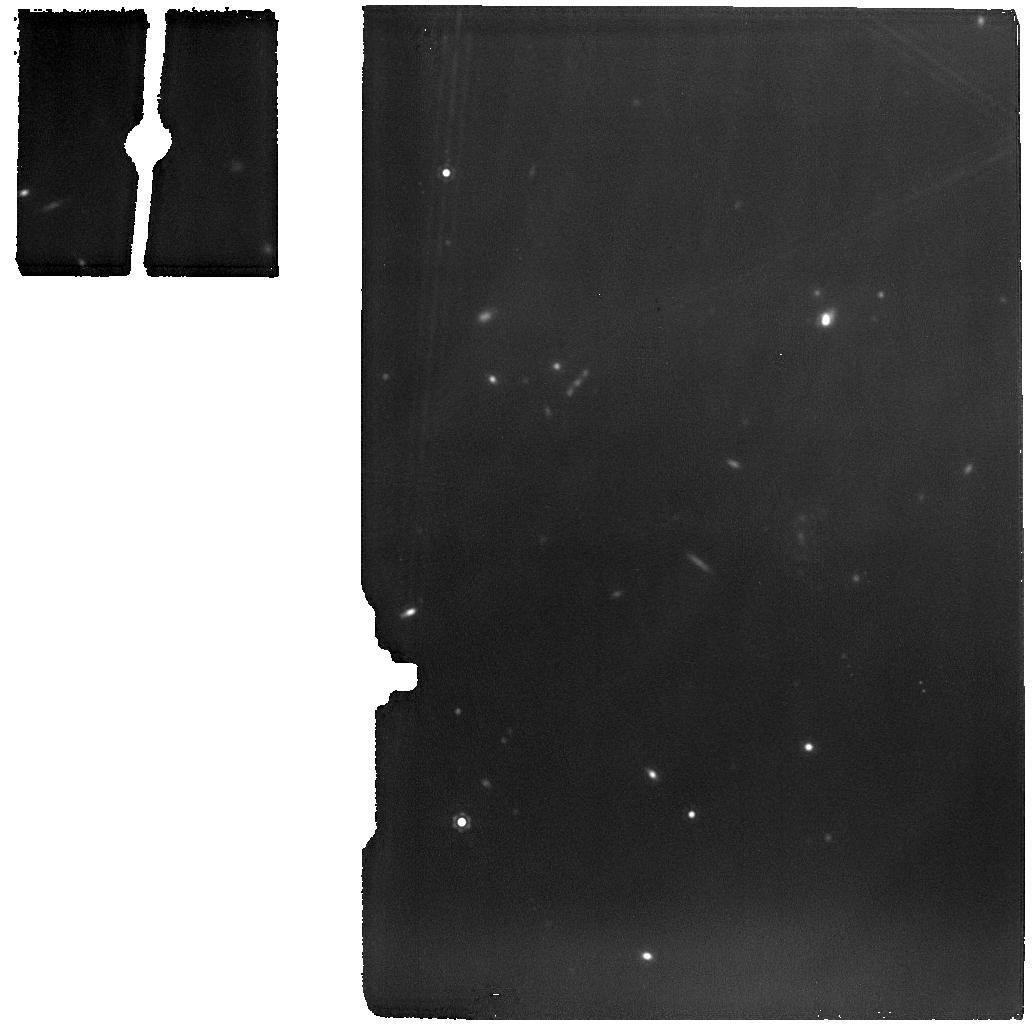
Target: PER-EMB-33
Instrument: MIRI
Filter: F1500W
Exposure: 33 min
Observation ID: jw01236-o003_t003_miri_f1500w

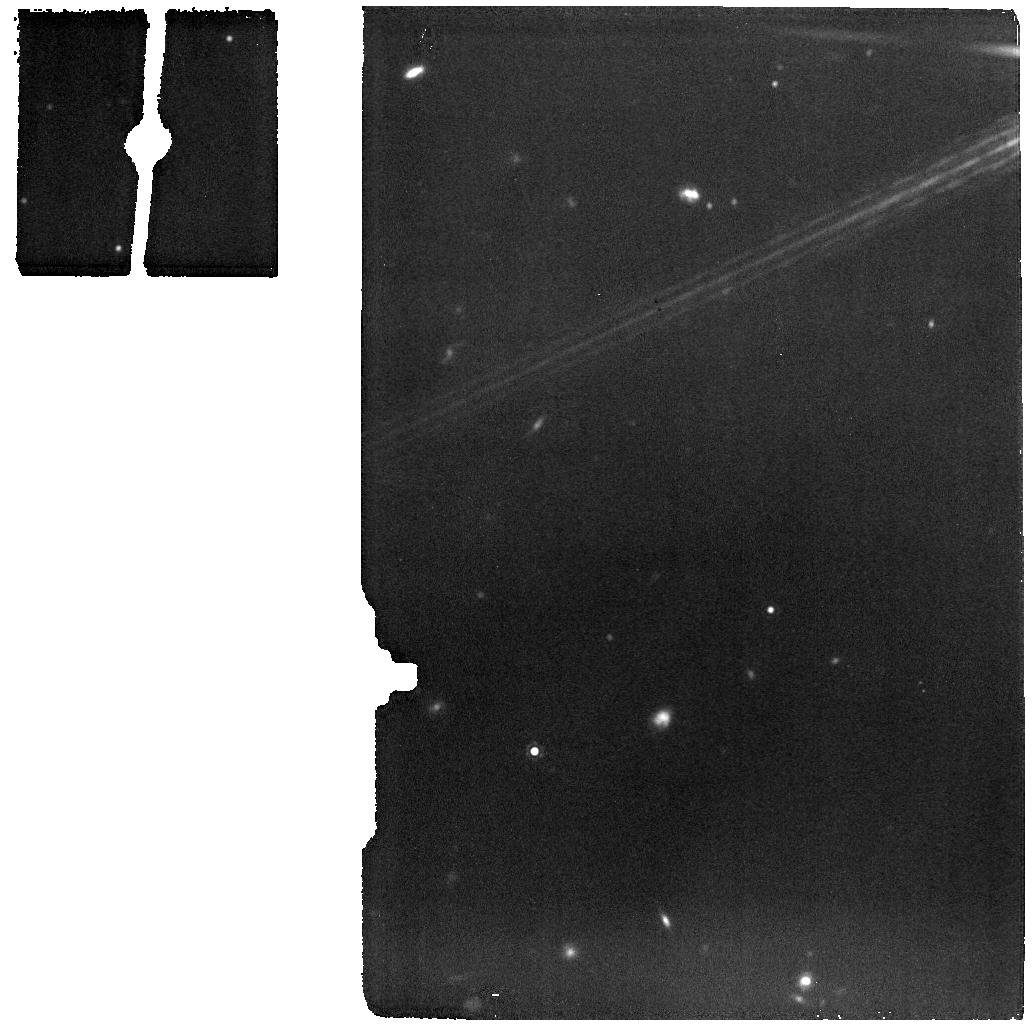
Target: PER-EMB-35
Instrument: MIRI
Filter: F1500W
Exposure: 4 min
Observation ID: jw01236-o005_t005_miri_f1500w

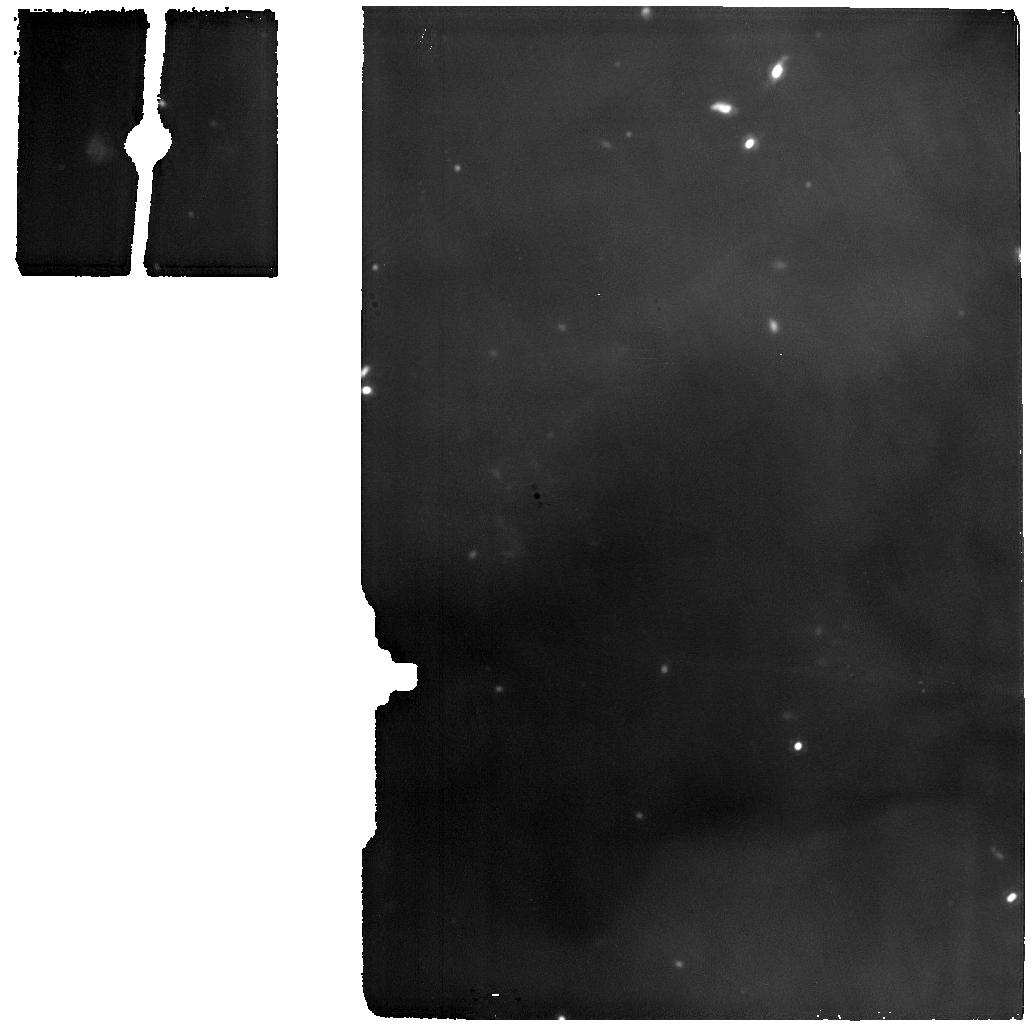
Target: PER-EMB-12
Instrument: MIRI
Filter: F1500W
Exposure: 52 min
Observation ID: jw01236-o008_t008_miri_f1500w

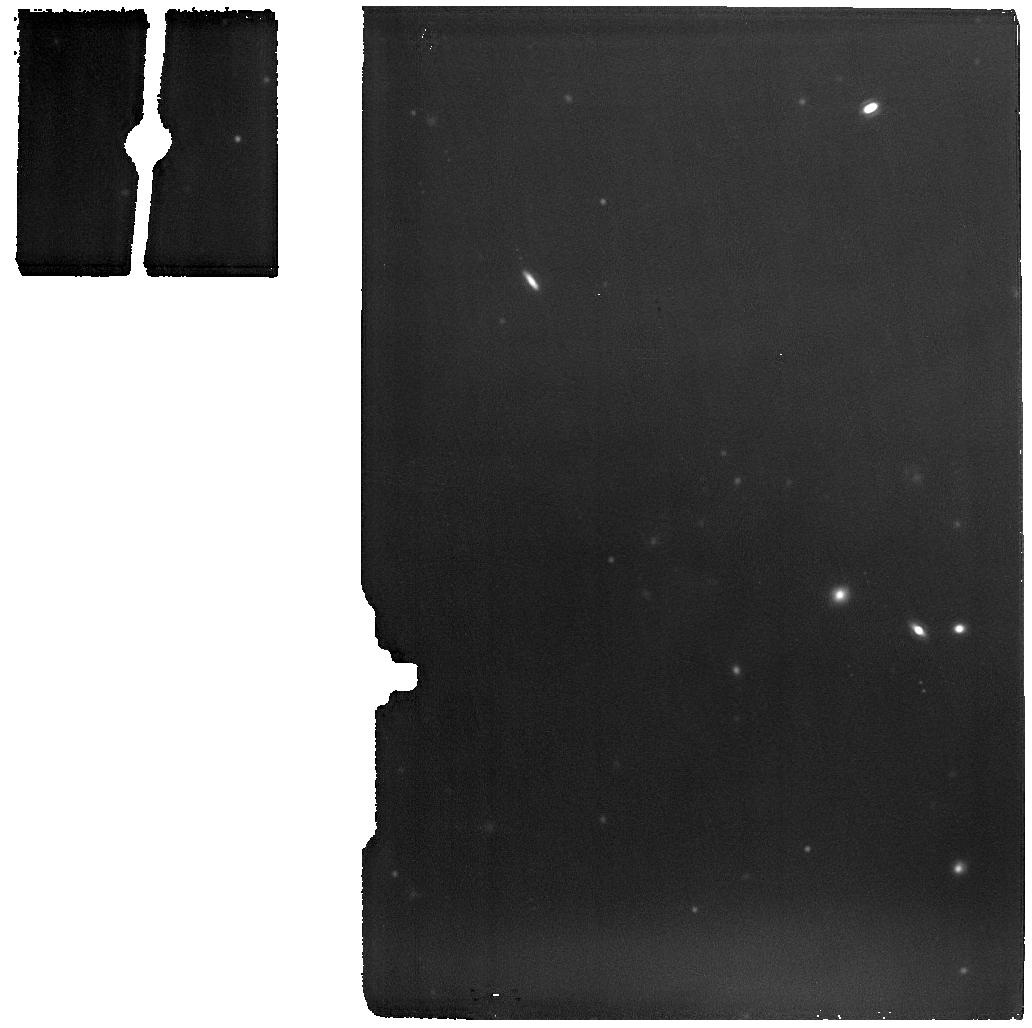
Target: PER-BACKGROUND
Instrument: MIRI
Filter: F1500W
Exposure: 52 min
Observation ID: jw01236-o004_t004_miri_f1500w

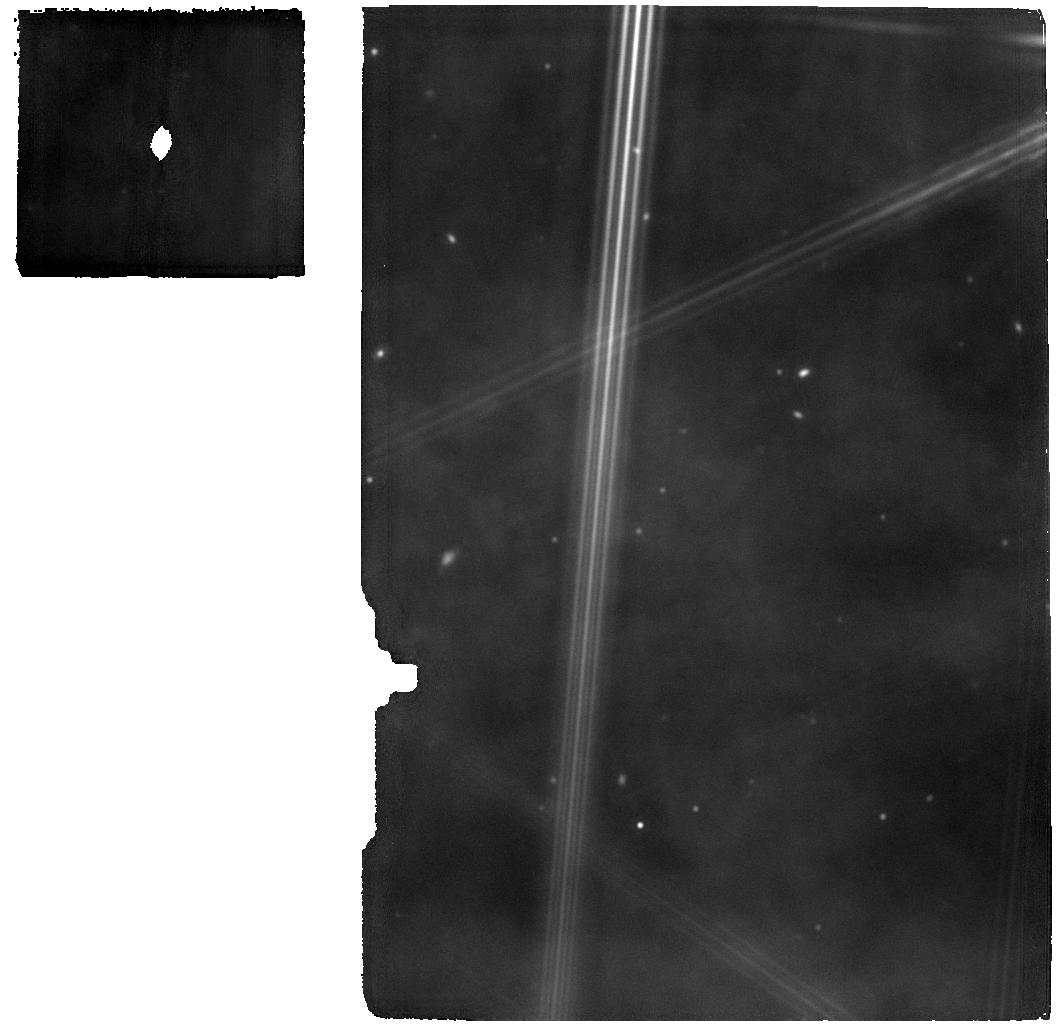
Target: WL20
Instrument: MIRI
Filter: F1500W
Exposure: 28 min
Observation ID: jw01236-o011_t011_miri_f1500w

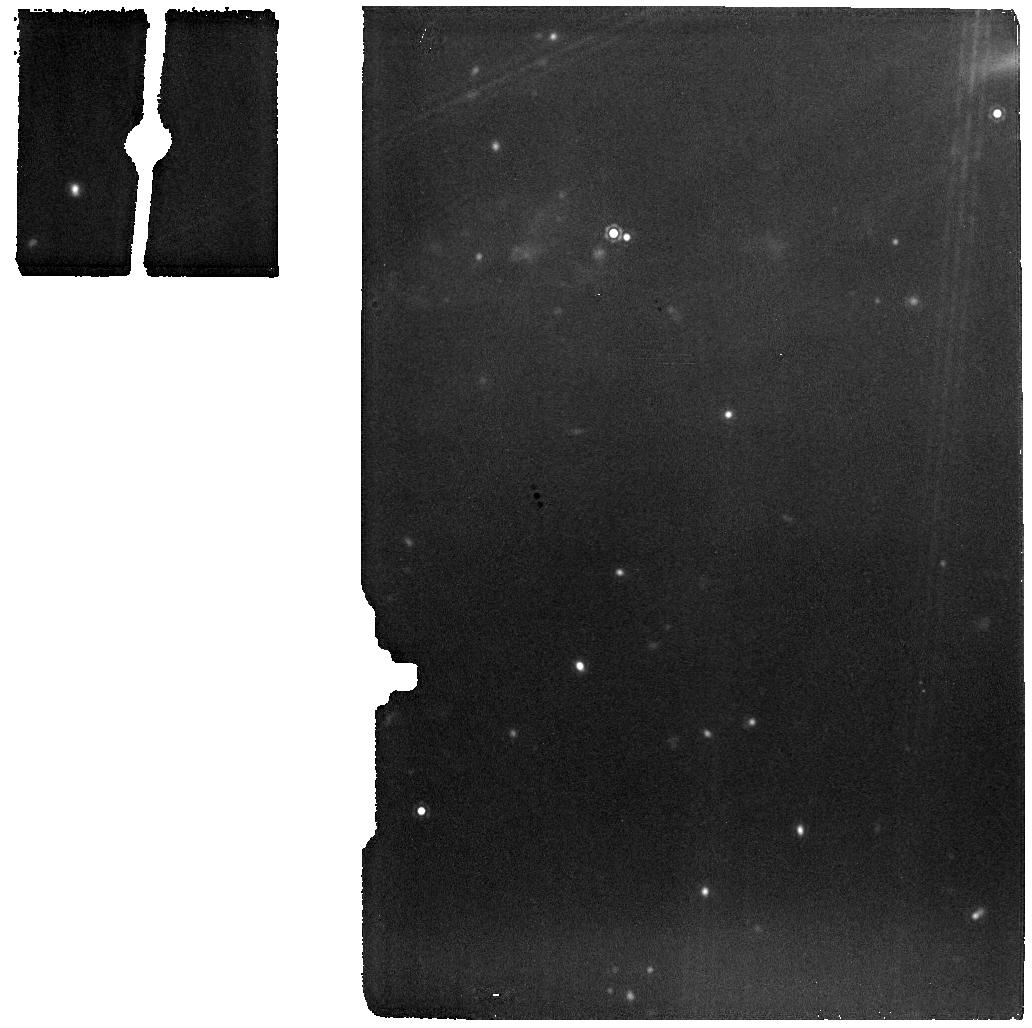
Target: PER-EMB-27
Instrument: MIRI
Filter: F1500W
Exposure: 6 min
Observation ID: jw01236-o007_t007_miri_f1500w

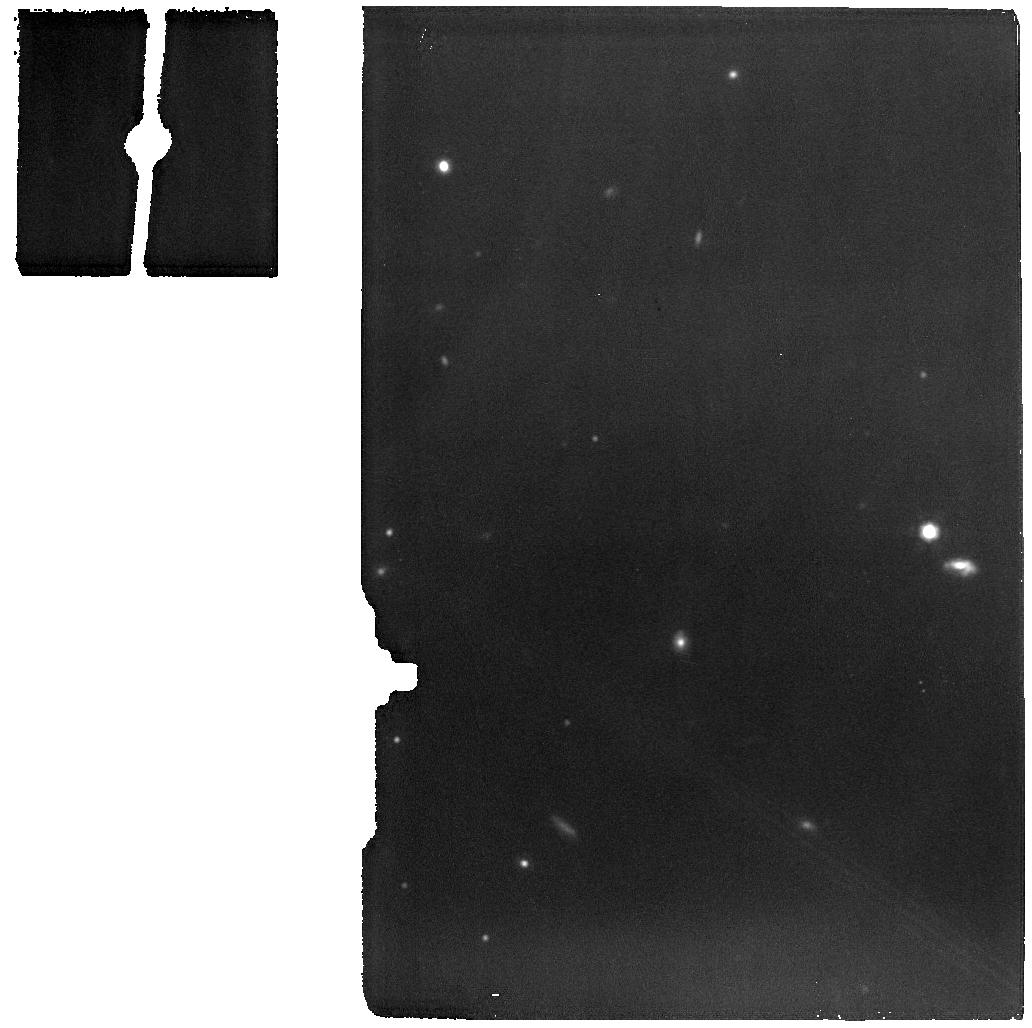
Target: PER-EMB-22
Instrument: MIRI
Filter: F1500W
Exposure: 14 min
Observation ID: jw01236-o002_t002_miri_f1500w

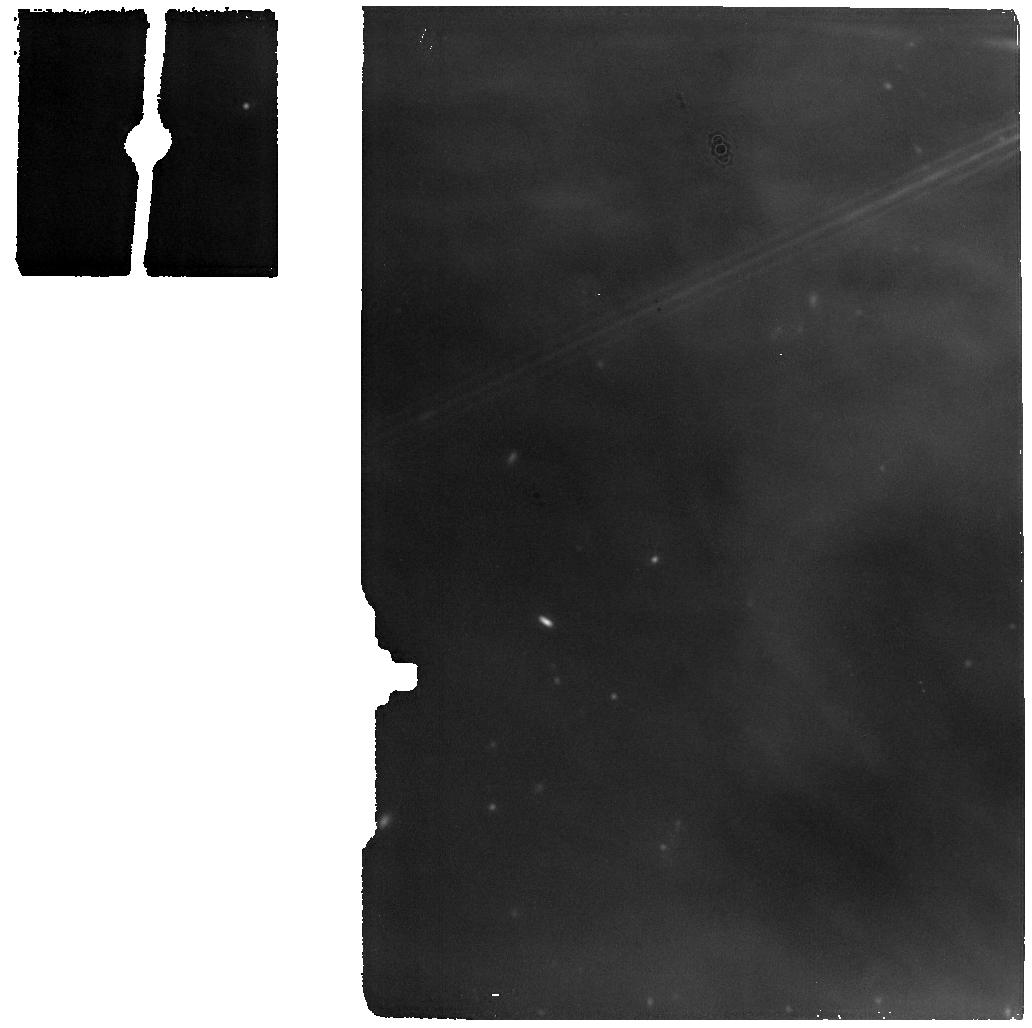
Target: PER-EMB-55
Instrument: MIRI
Filter: F1500W
Exposure: 6 min
Observation ID: jw01236-o010_t010_miri_f1500w

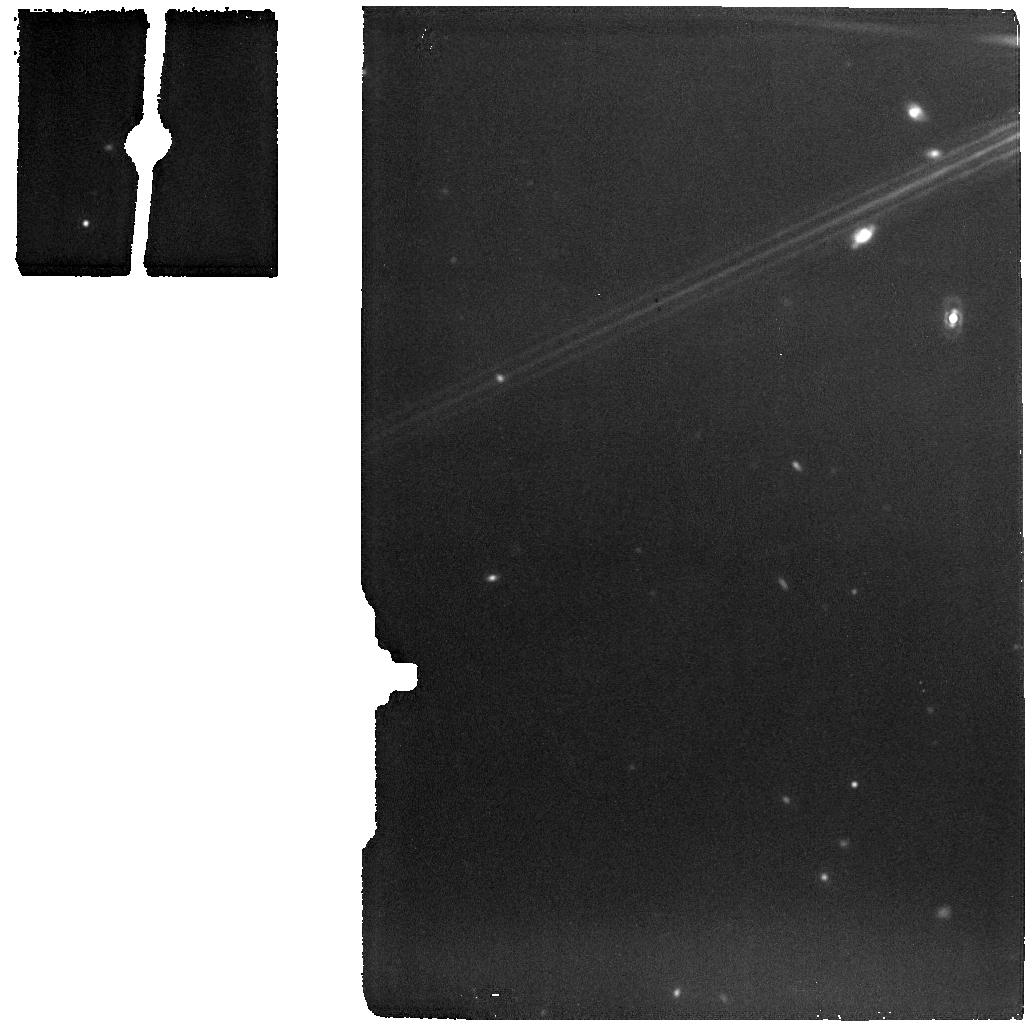
Target: L1448IRS1
Instrument: MIRI
Filter: F1500W
Exposure: 6 min
Observation ID: jw01236-o001_t001_miri_f1500w

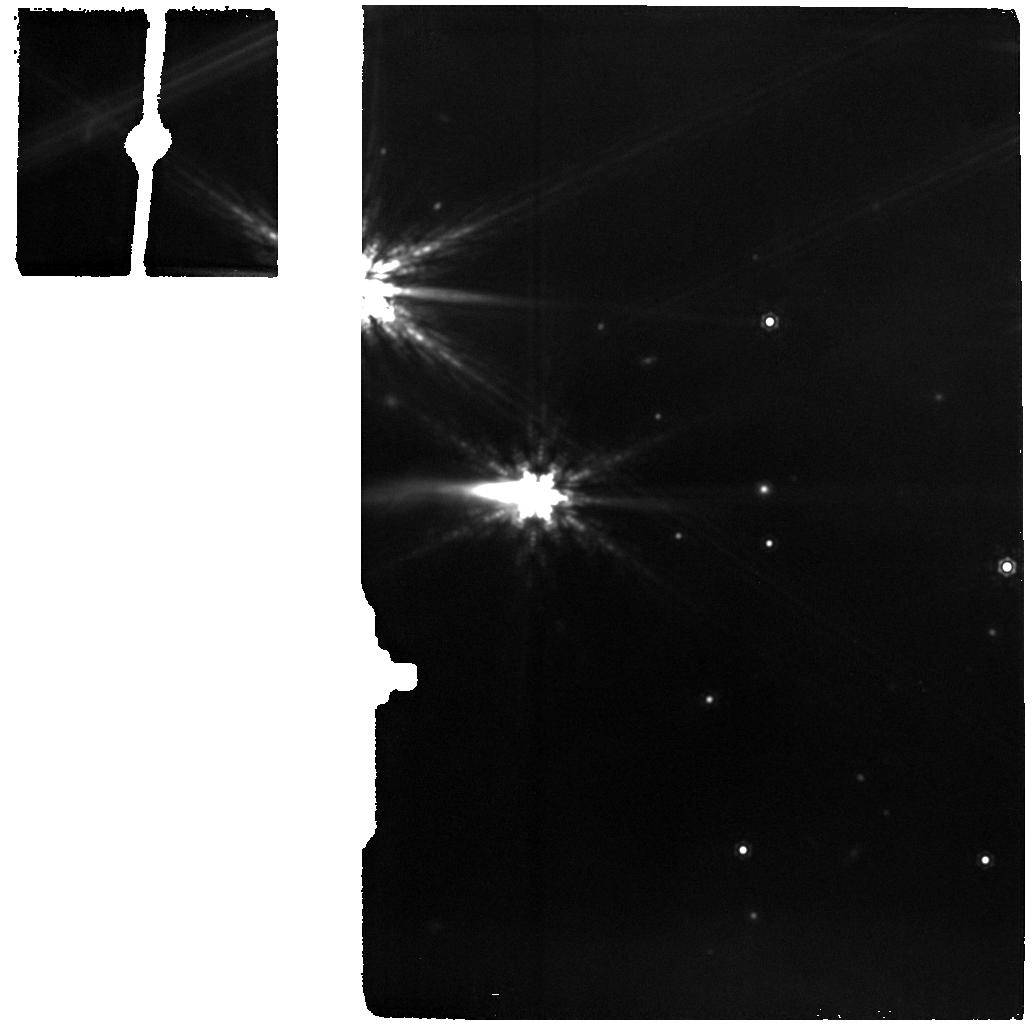
Target: EDJ2009-183
Instrument: MIRI
Filter: F1500W
Exposure: 6 min
Observation ID: jw01236-o006_t006_miri_f1500w

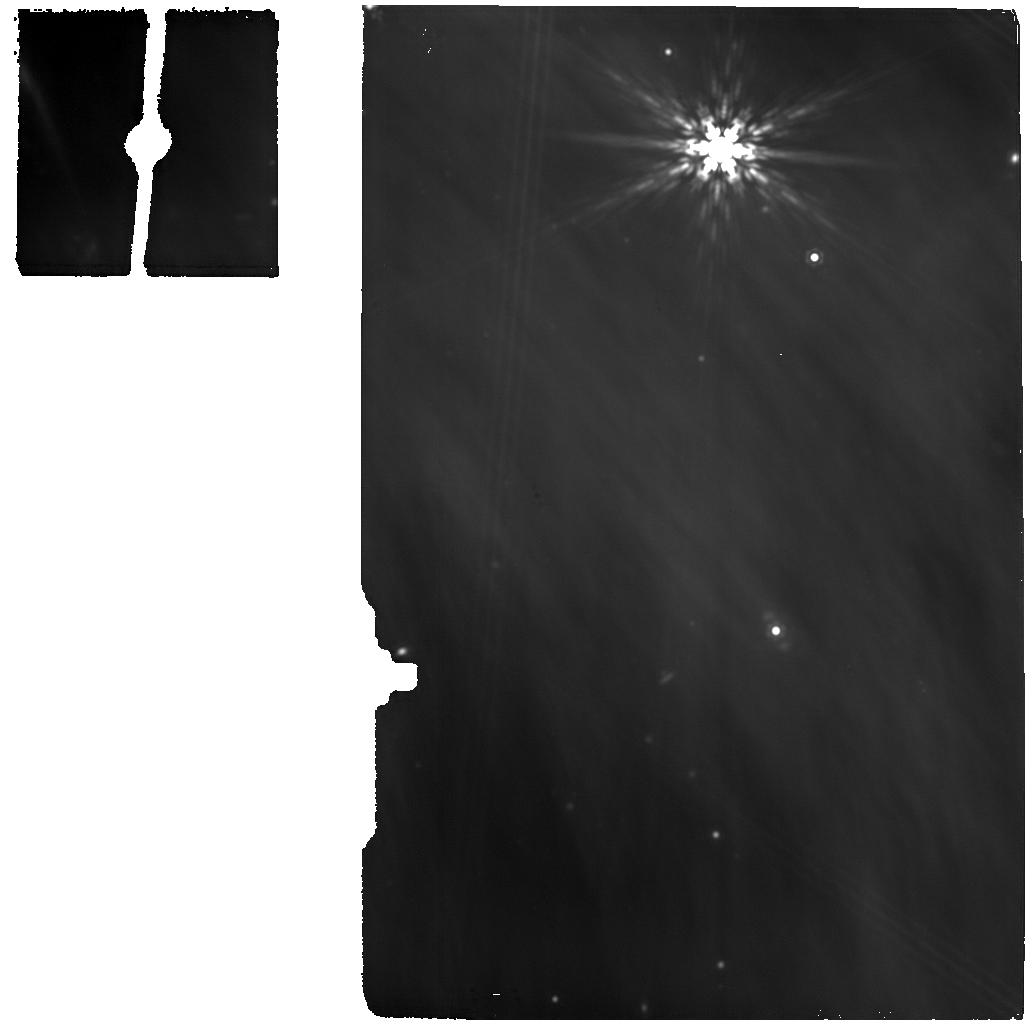
Target: PER-EMB-11
Instrument: MIRI
Filter: F1500W
Exposure: 52 min
Observation ID: jw01236-o009_t009_miri_f1500w

Protostellar Binaries (PI: Ressler, Michael E.)

We will observe a small sample of protostellar binaries primarily in the Perseus star forming region and one in the rho Oph cloud with the MIRI spectrometer to gain new insights into the formation and composition of these youngest stellar systems. We have selected known binaries with separations from 0.6 to 3.2 arcseconds, wide enough to be resolved over a reasonable wavelength range, but close enough to be observed in a single pointing. For each source, spectra with all three grating positions will be obtained, with a 2-point dither for each. Spatial reconstruction is not important (thus 4-point dithers is not necessary); our chief concern is filling in bad pixels and CR removal. There is one dedicated background region that will be used to subtract the background from all targets. The simultaneous images are primarily for precisely locating our targets, not for science per se; the image overlap warnings are thus not important. There is one uninterrupable sequence of objects in Perseus in order in order to make best use of a designated background target. See the Observations comment boxes. Because these sources are binaries where it is not trivial to optimize the position of both on the IFU and because of the significant amount of nebulosity surrounding these sources, we prefer to not do a target acquisition before each source. Current pointing models indicate that the blind pointing capability is 0.1", more than adequate to ensure our binaries are within the MRS FOV. This program is being done in conjunction with Perseus observations by Ewine van Dishoeck (MIRI EC, PID 1290) and her team.